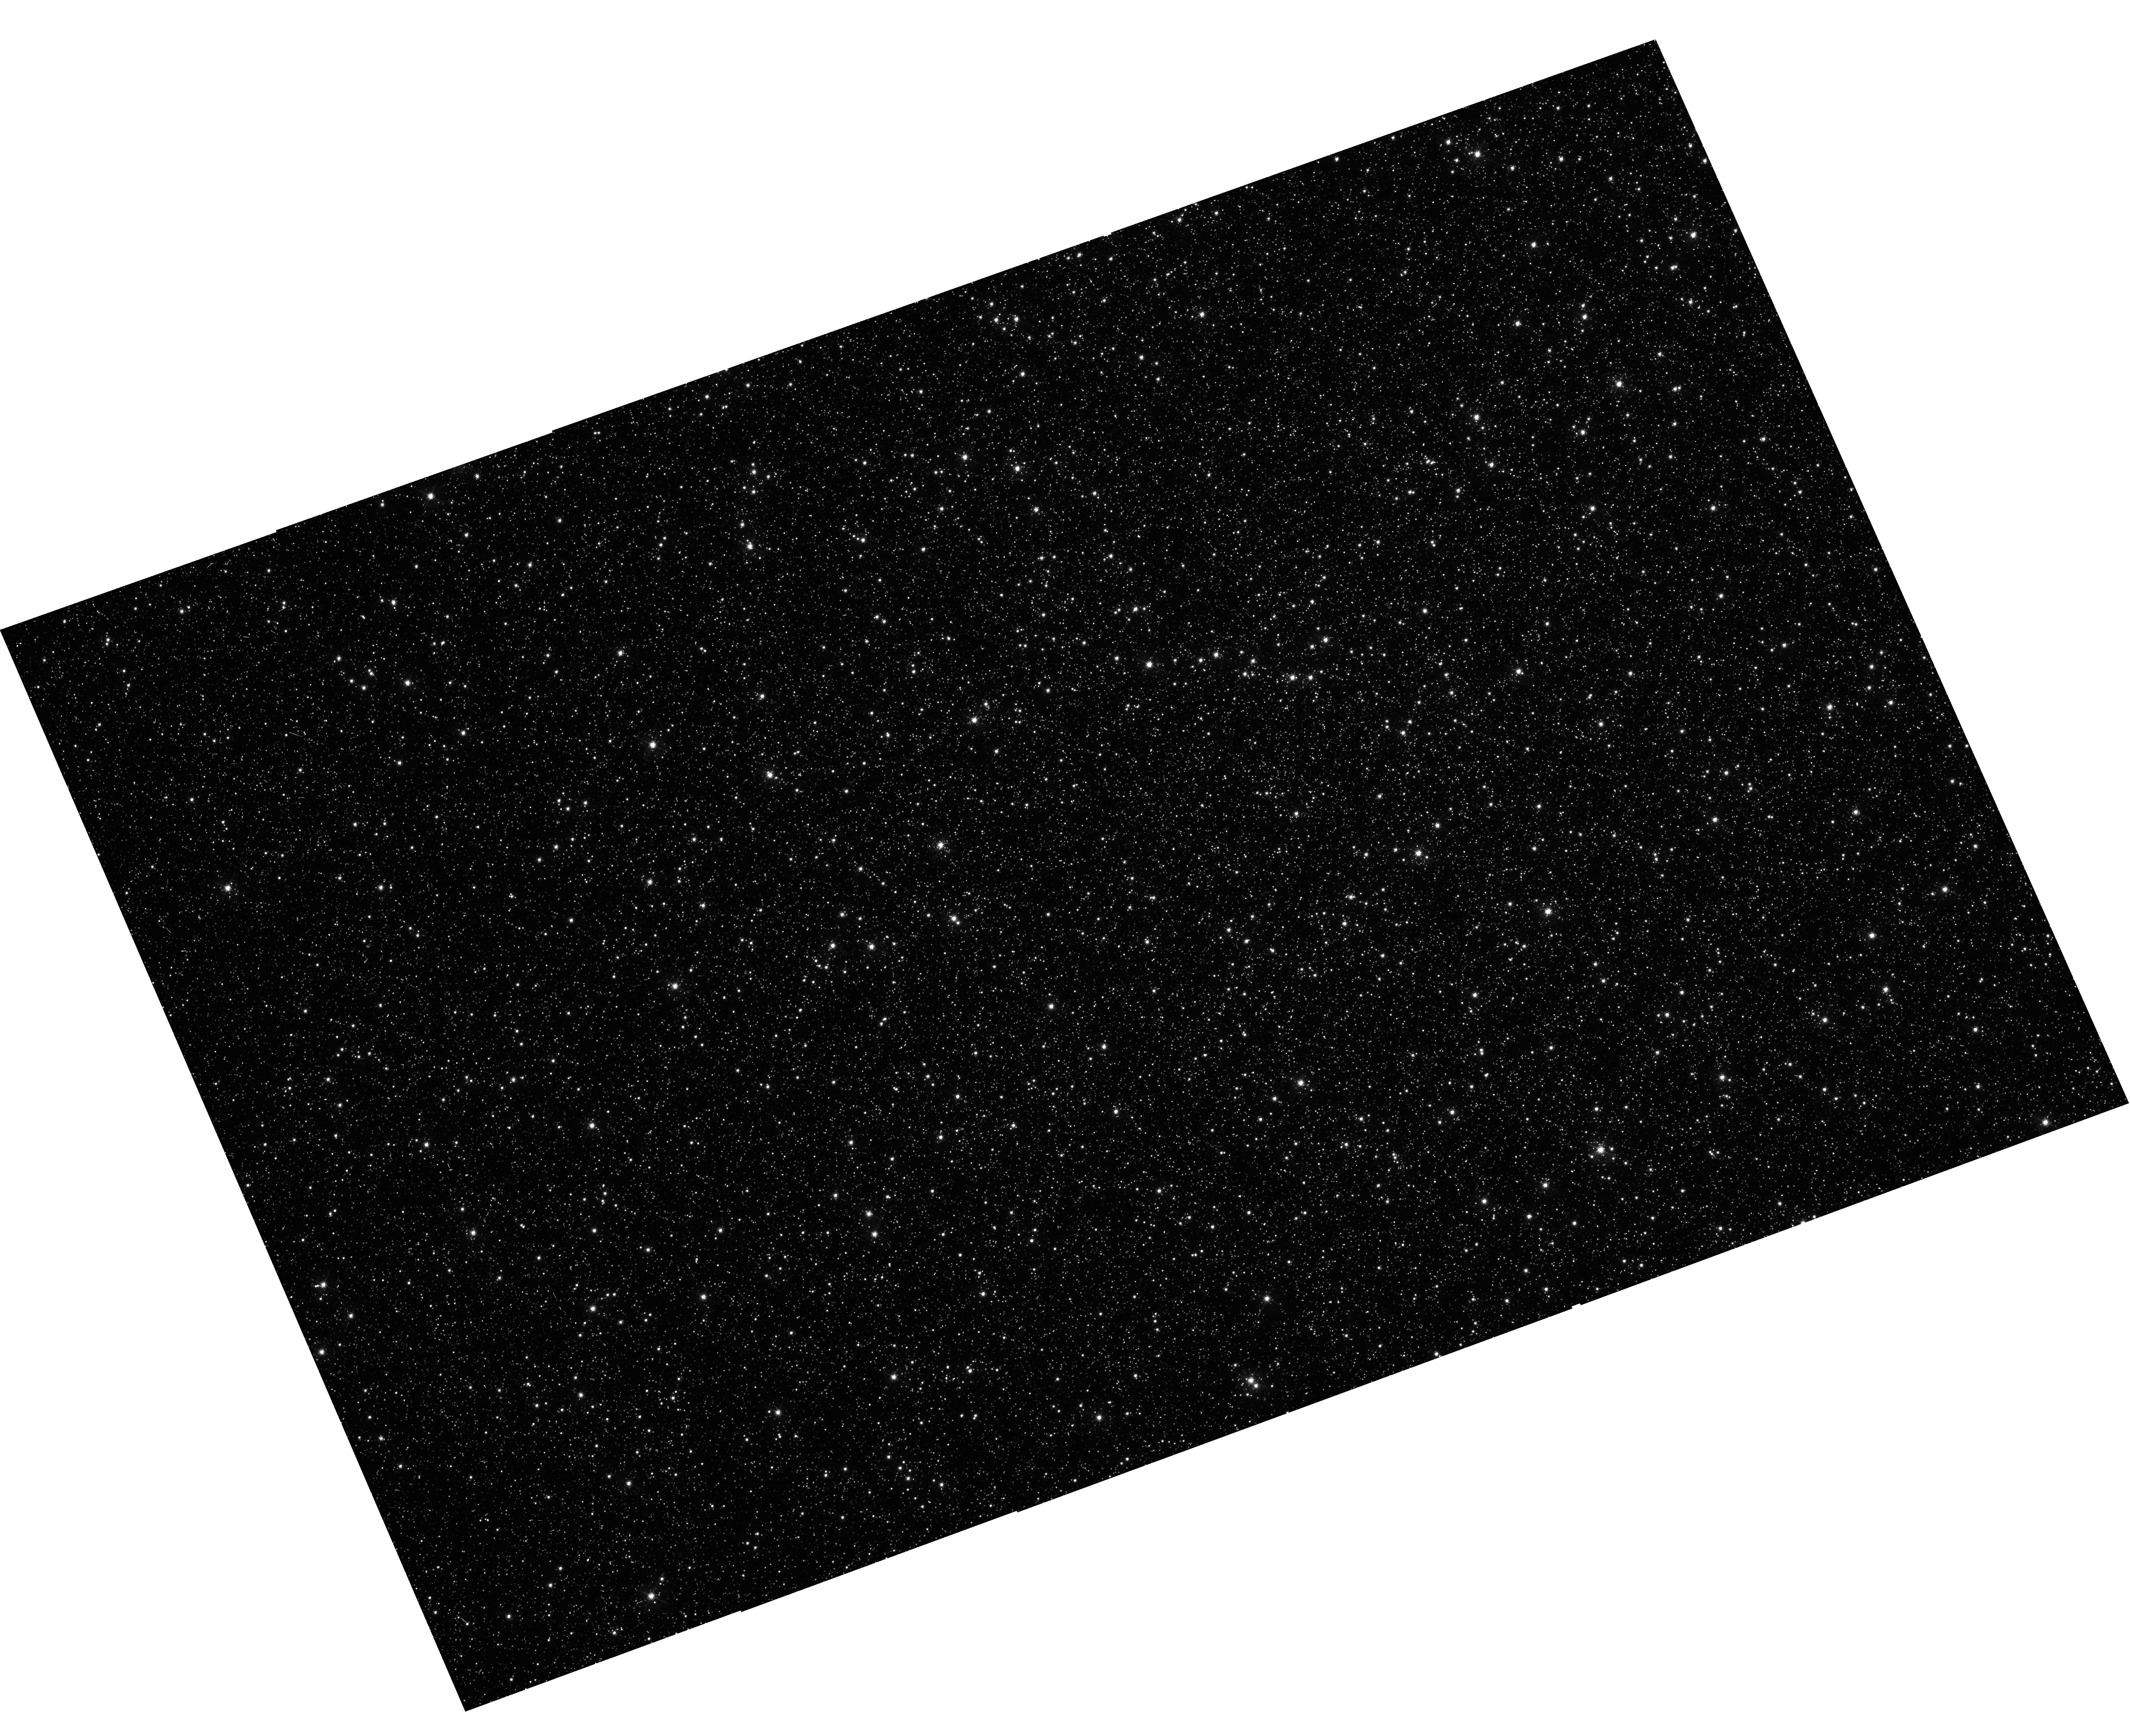
Target: NGC-5139
Instrument: WFC3/UVIS
Filter: F502N
Exposure: 35 min
Observation ID: hst_16862_01_wfc3_uvis_f502n_iesk01

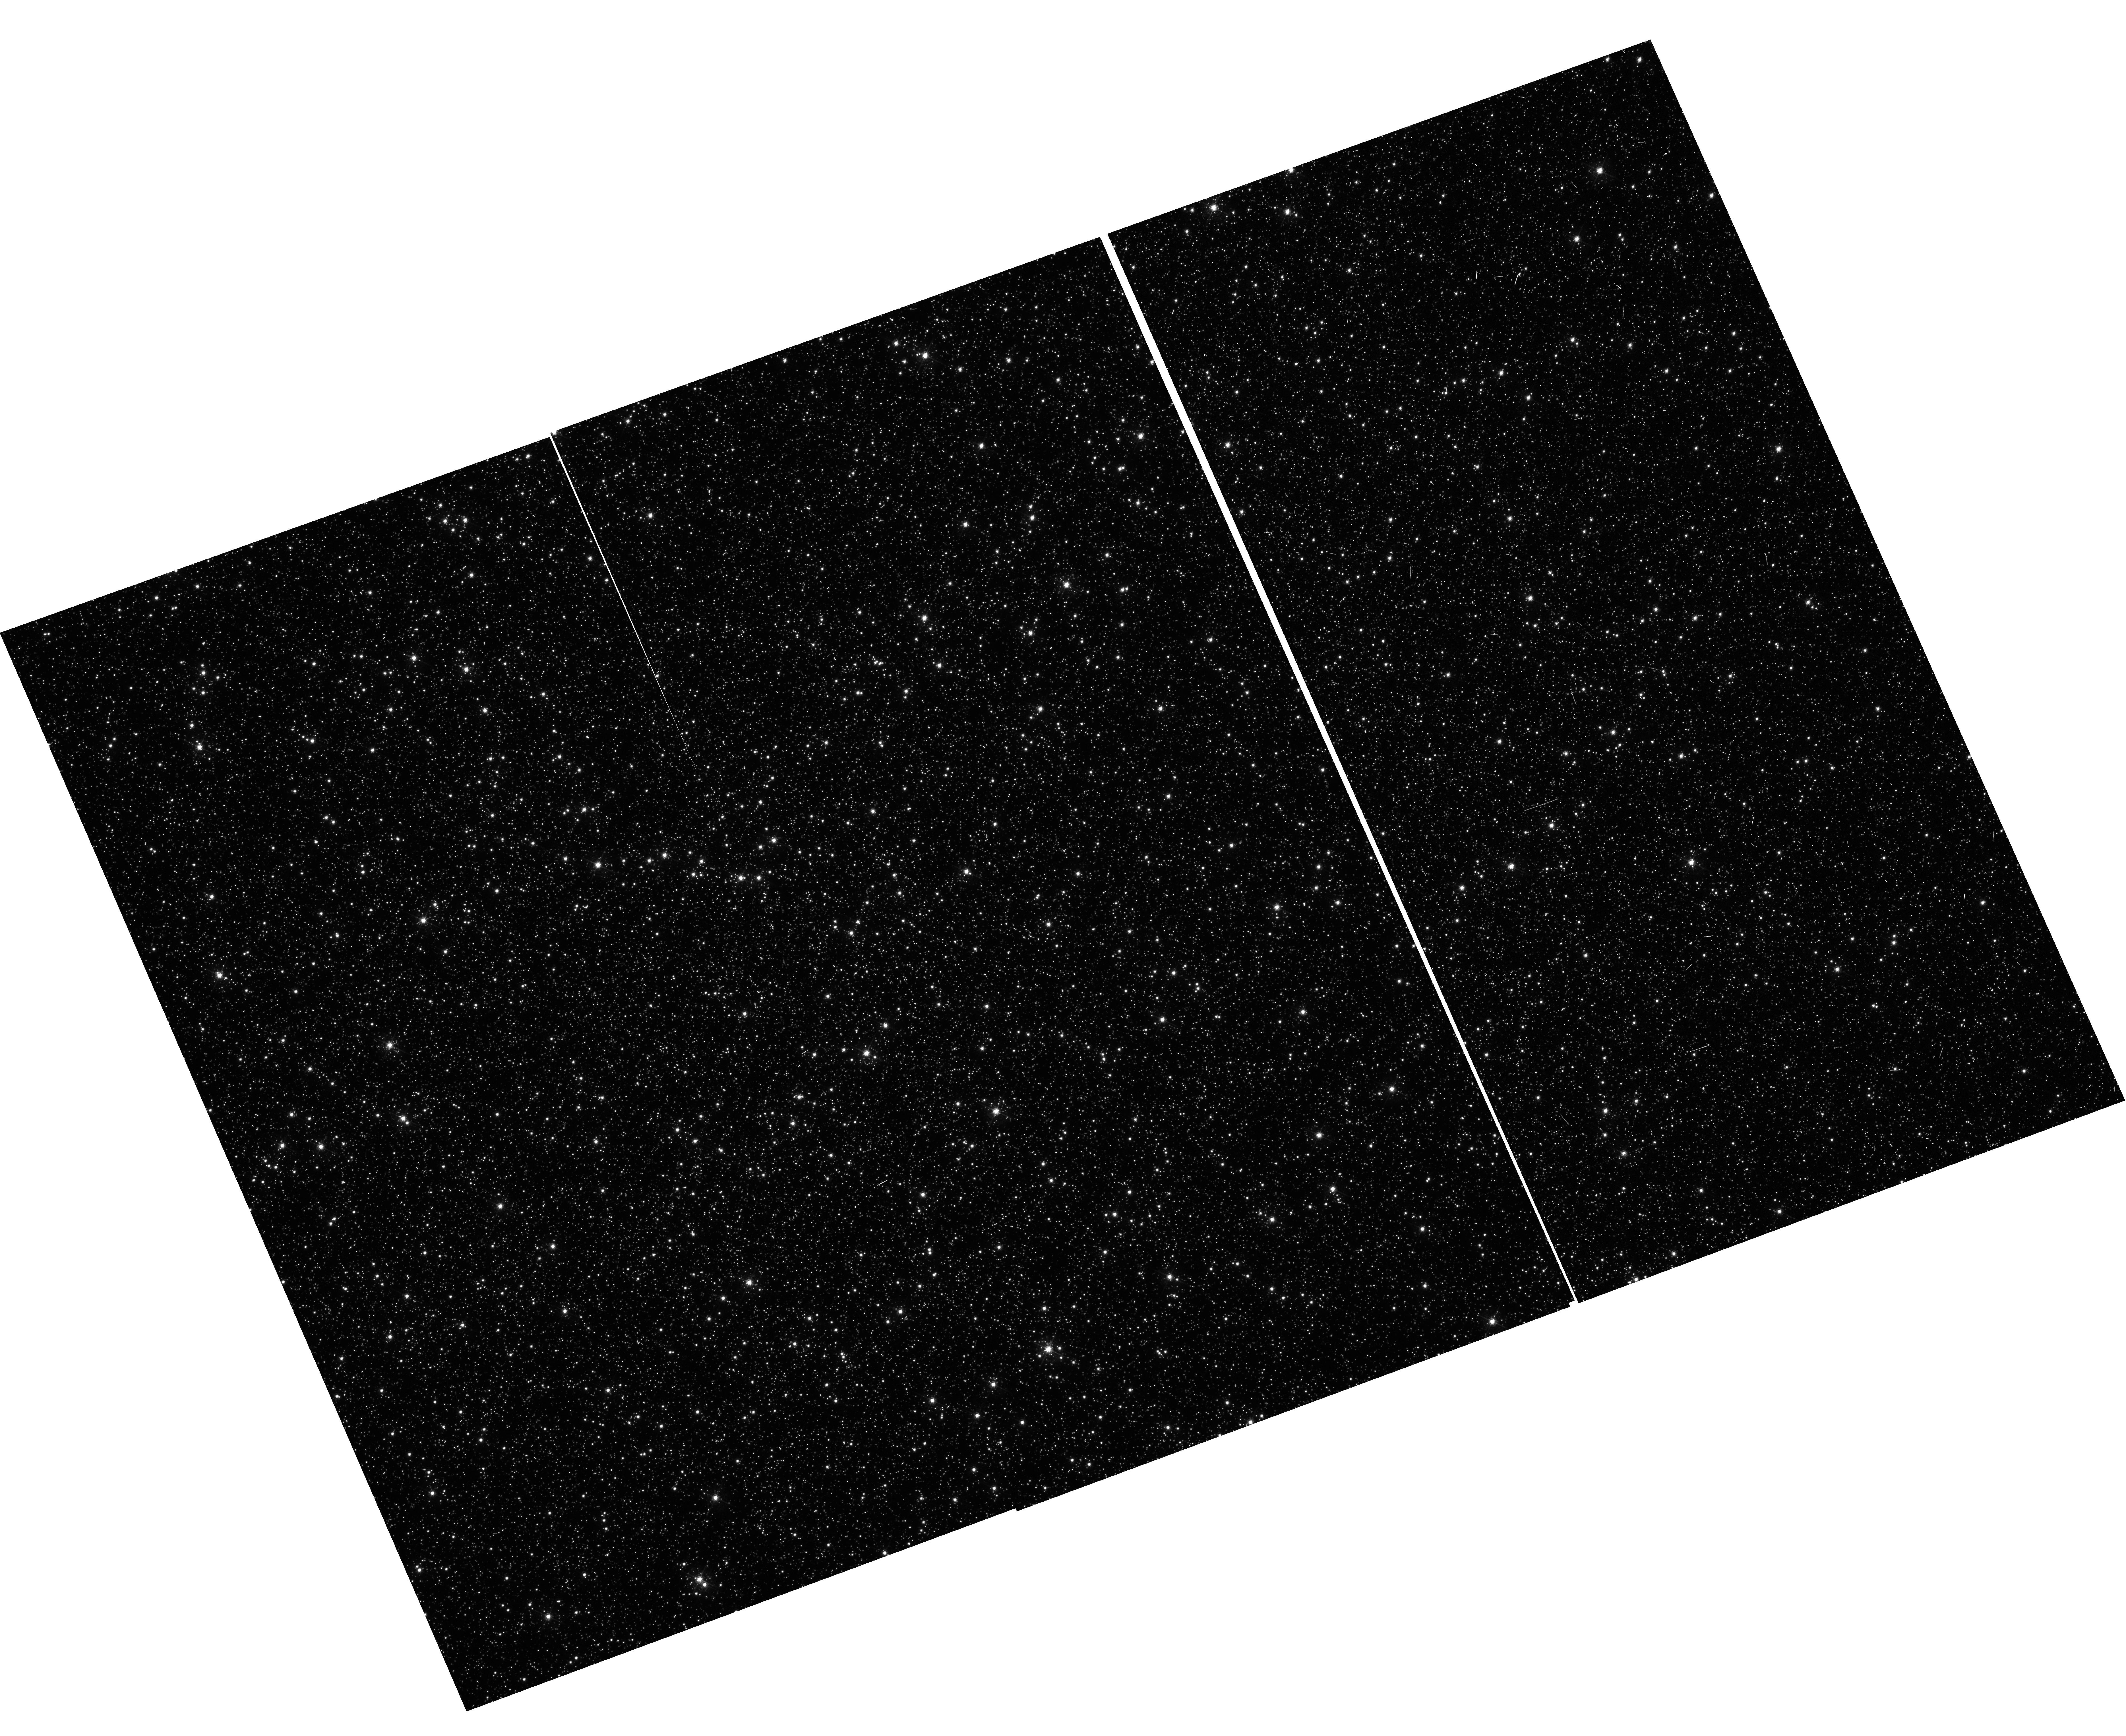
Target: NGC-5139
Instrument: WFC3/UVIS
Filter: F502N
Exposure: 35 min
Observation ID: hst_16862_a1_wfc3_uvis_f502n_ieska1

Supplemental Empirical CTE Calibrations for Photometry and Astrometry (PI: Anderson, Jay)

WFC3/ISR 2021-13 constructed table-based CTE corrections for photometry and astrometry for backgrounds between 5e and 30e. The astrometric corrections in that ISR were somewhat ad hoc, since the calibration observations were not optimized for astrometry (there were degeneracies at the bright-star end). In this two-orbit program, we will (1) provide photometric corrections all the way up to 100e background, and (2) we will provide explicit astrometric corrections for all background levels, from 10e to 100e. We will use the data collected in this program to update the table-based correction. We will put together a quick ISR to present the analysis and construct the table.